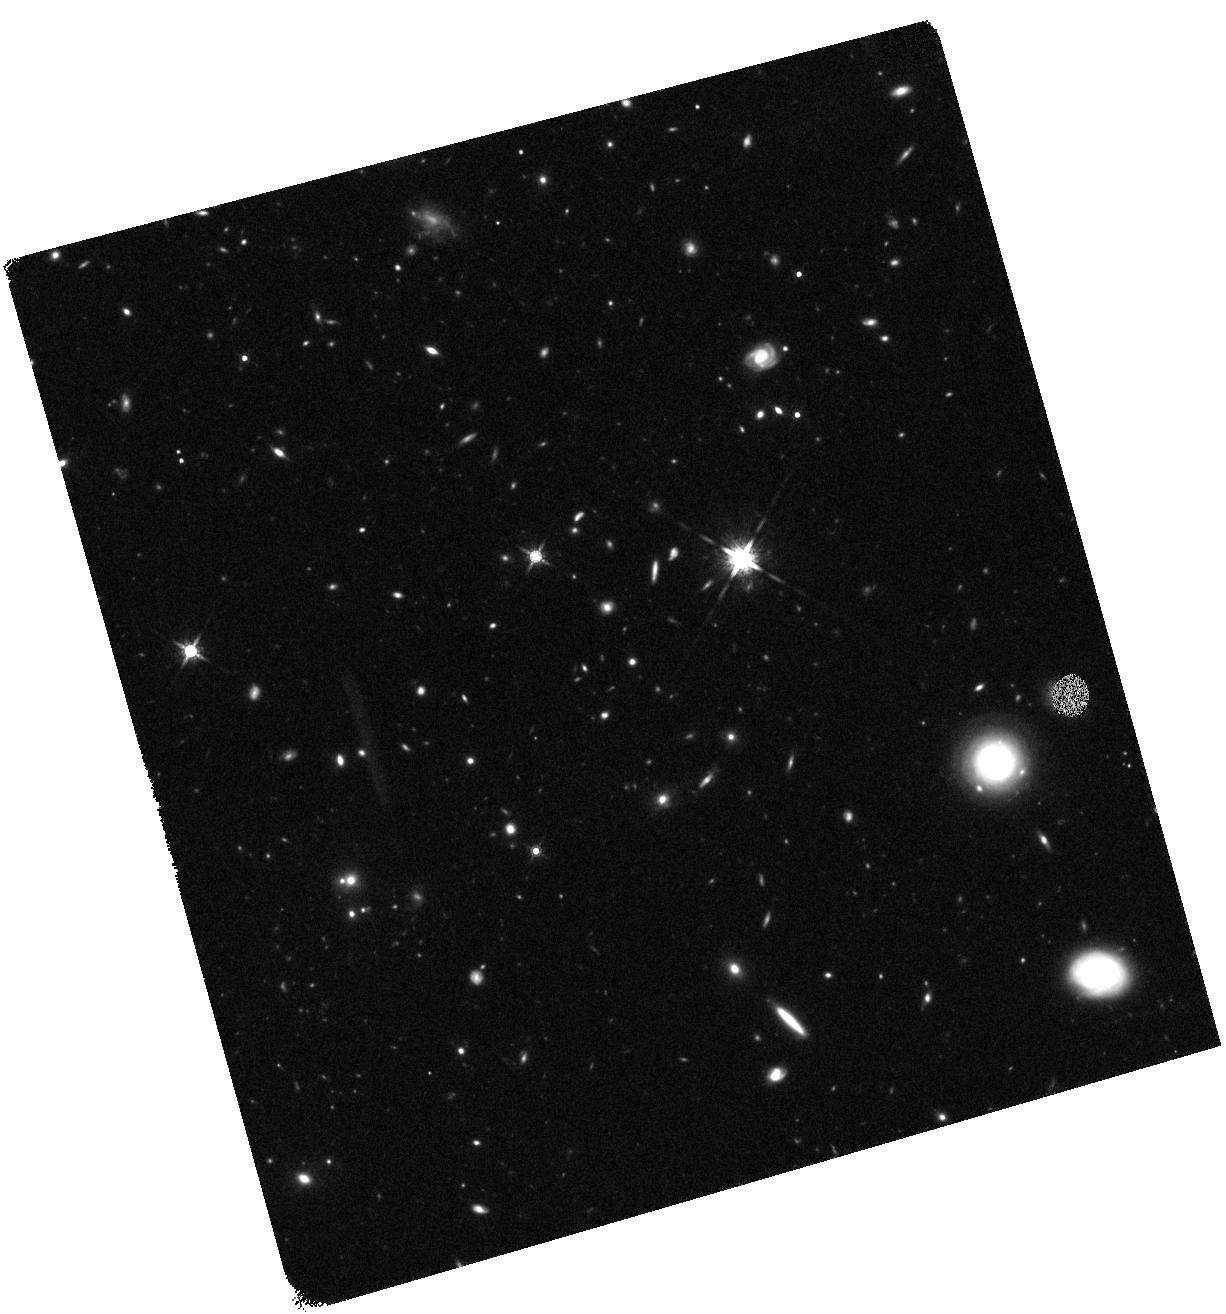
Target: BOOTES-LAE1-4
Instrument: WFC3/IR
Filter: F160W
Exposure: 41 min
Observation ID: hst_12224_04_wfc3_ir_f160w_ibi204

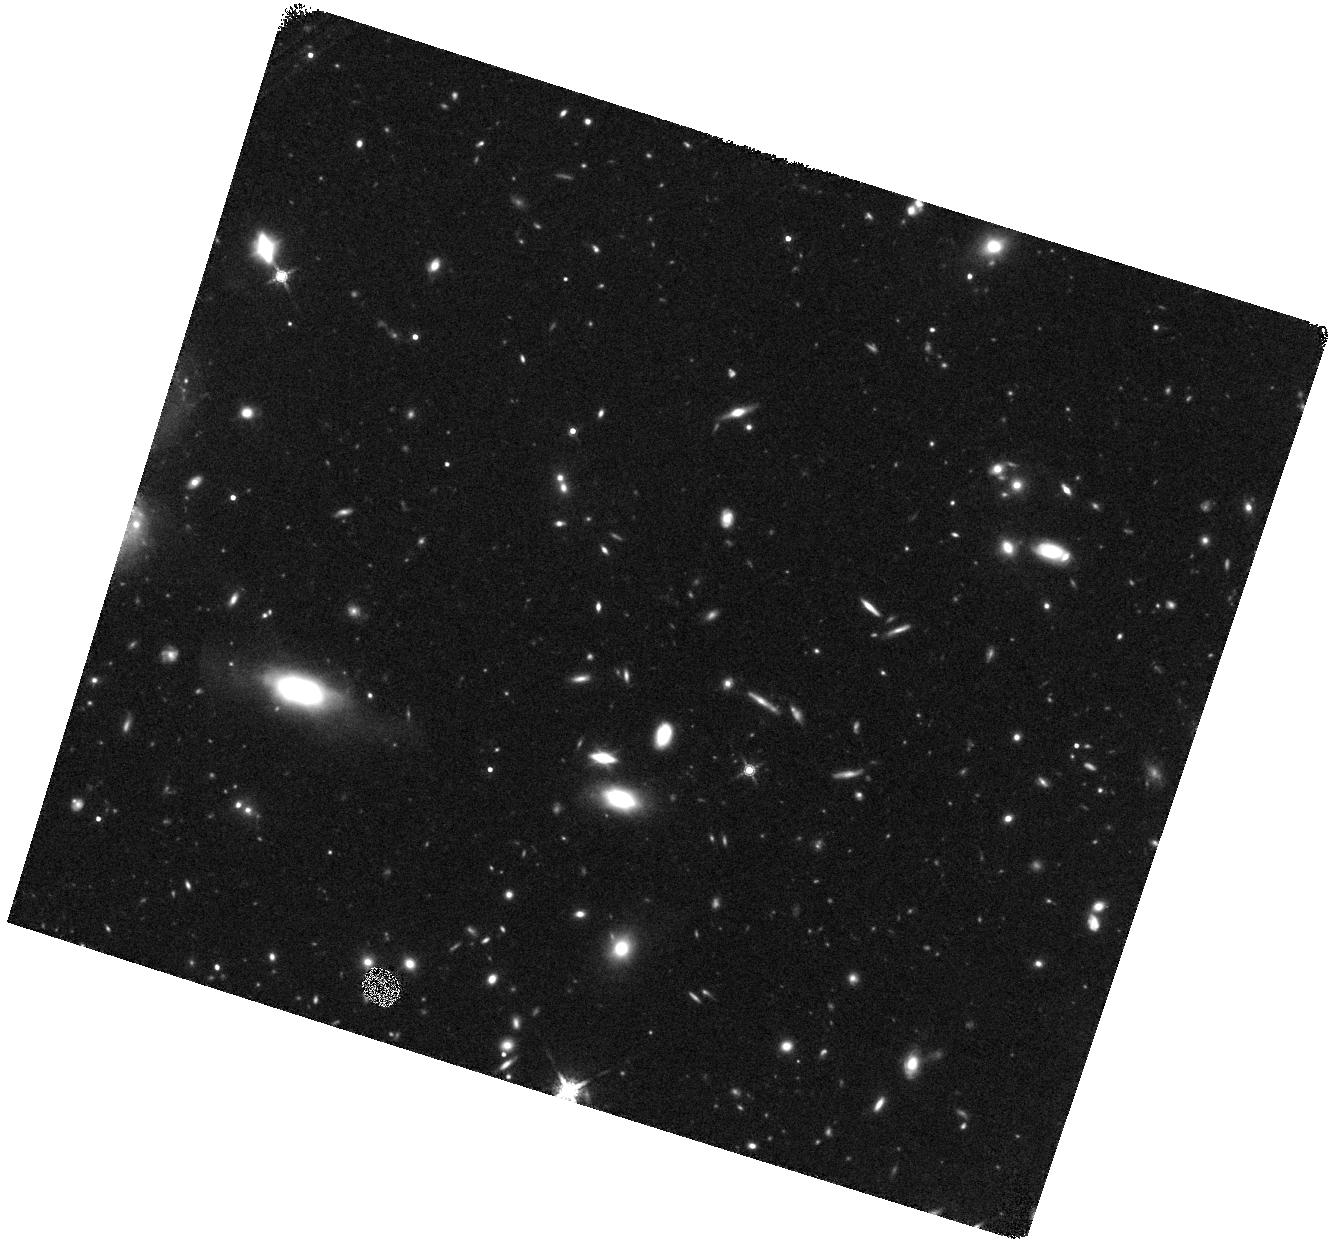
Target: BOOTES-LAE1-5
Instrument: WFC3/IR
Filter: F160W
Exposure: 41 min
Observation ID: hst_12224_05_wfc3_ir_f160w_ibi205

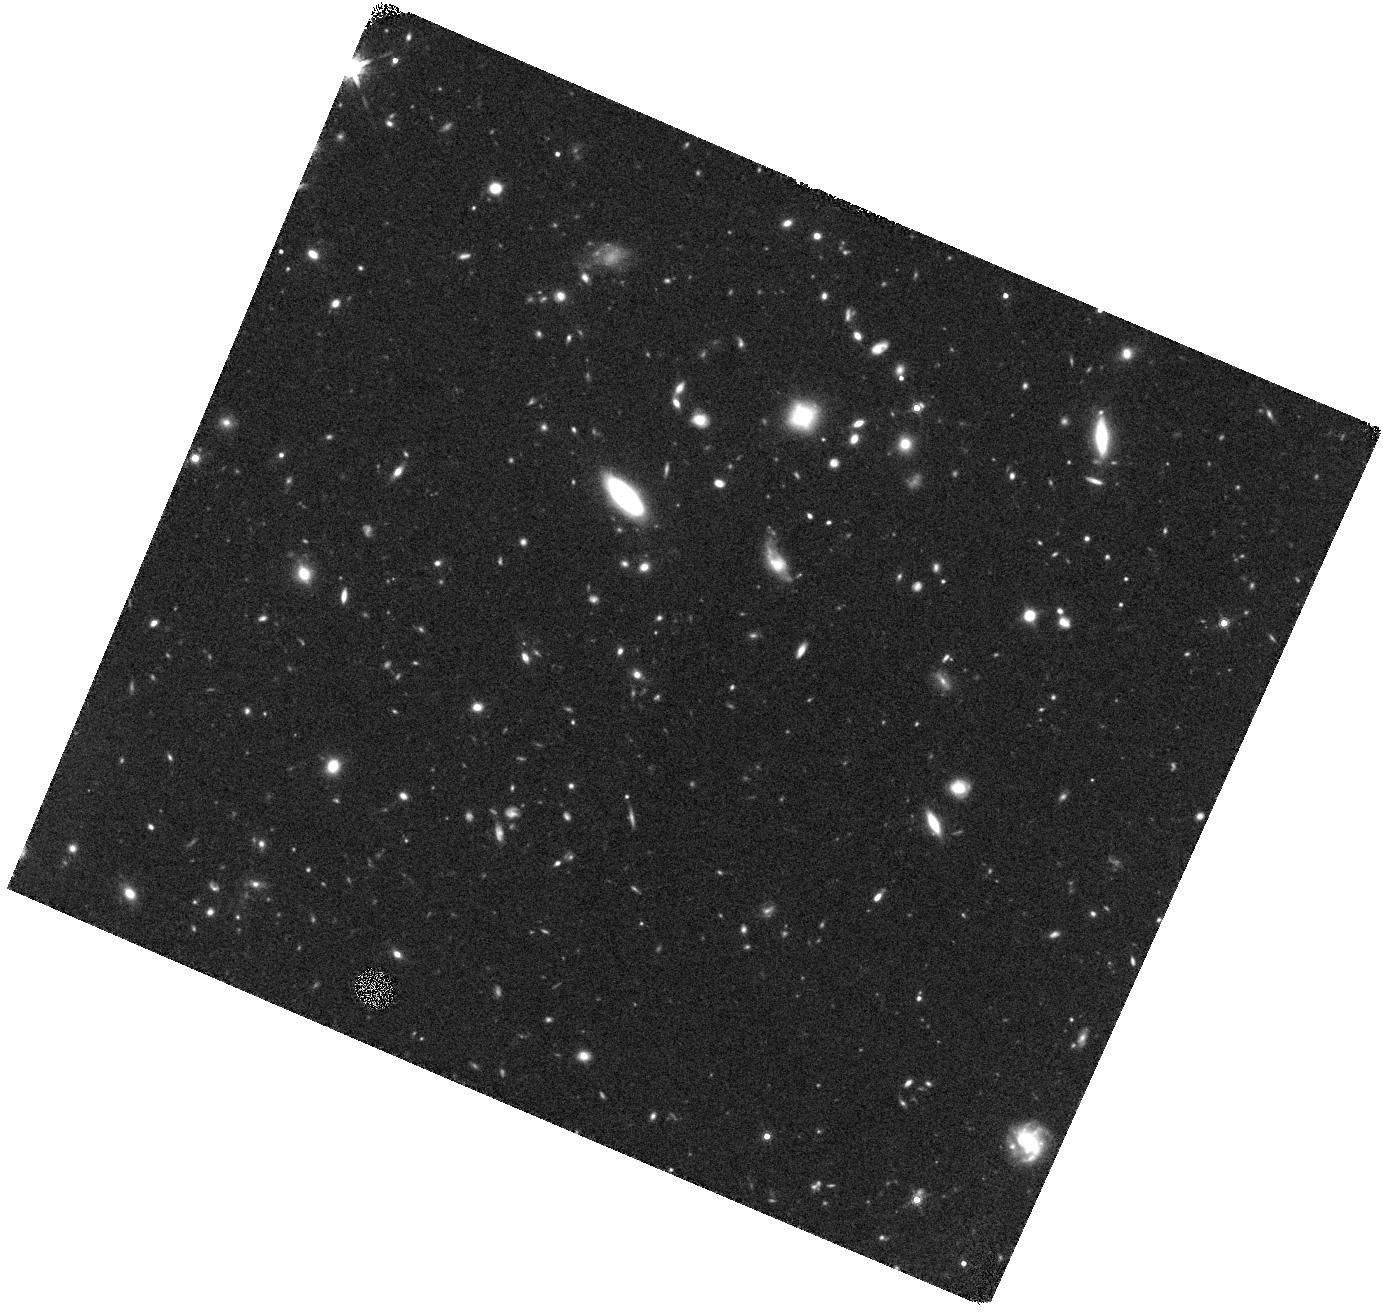
Target: BOOTES-LAE3-1
Instrument: WFC3/IR
Filter: F160W
Exposure: 41 min
Observation ID: hst_12224_06_wfc3_ir_f160w_ibi206

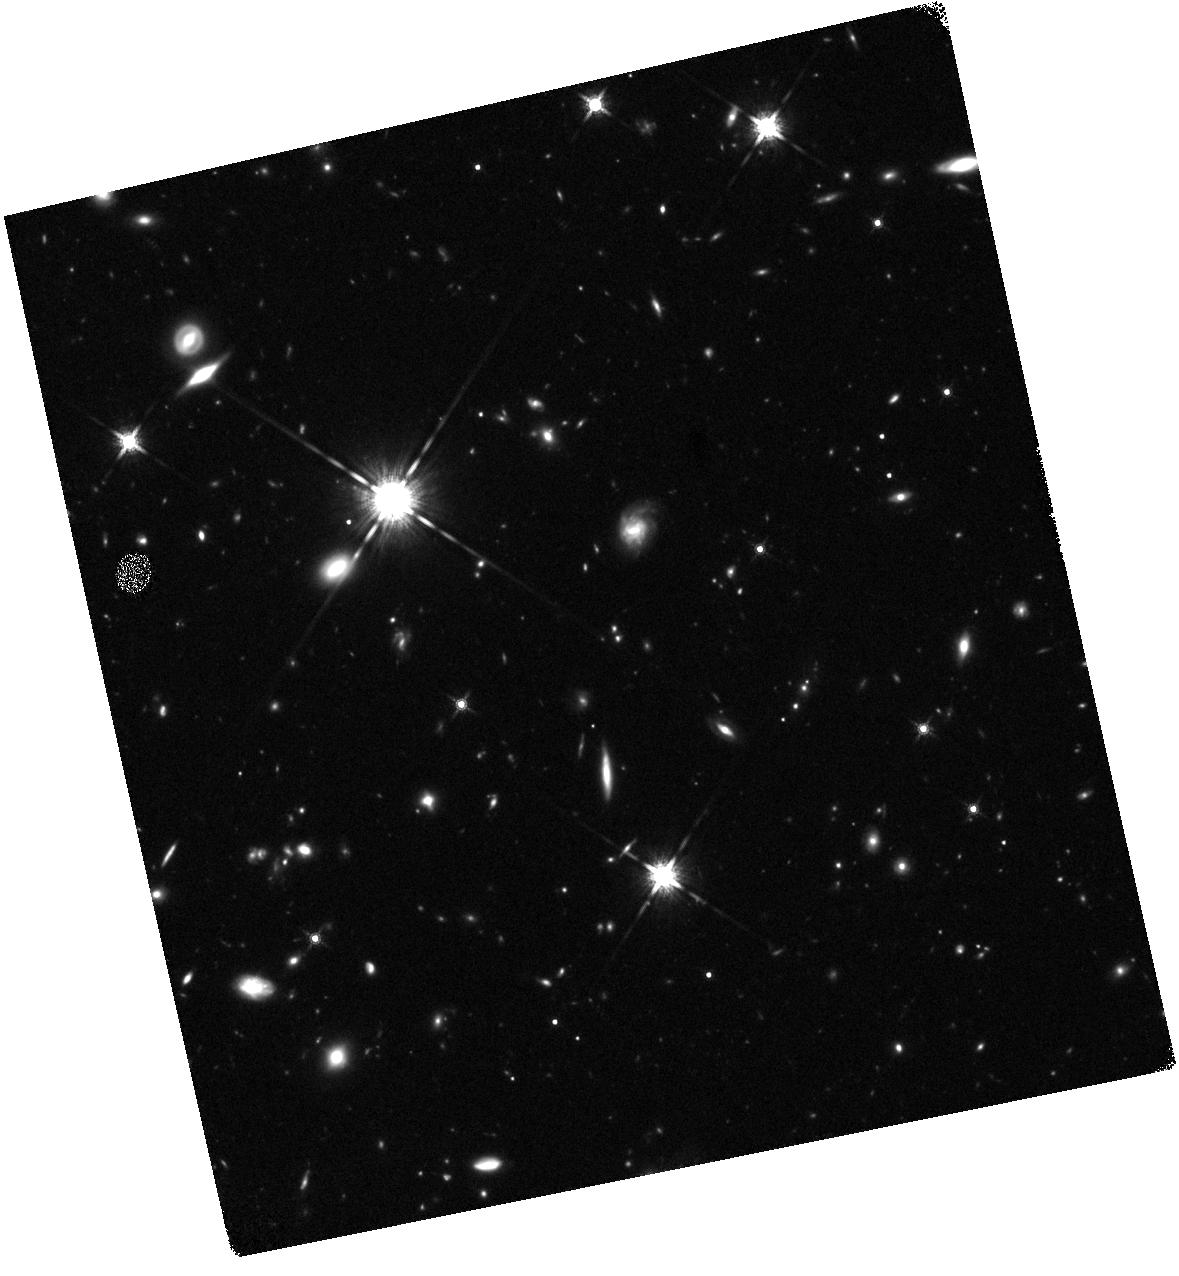
Target: HS1700-3
Instrument: WFC3/IR
Filter: F160W
Exposure: 44 min
Observation ID: hst_12224_11_wfc3_ir_f160w_ibi211

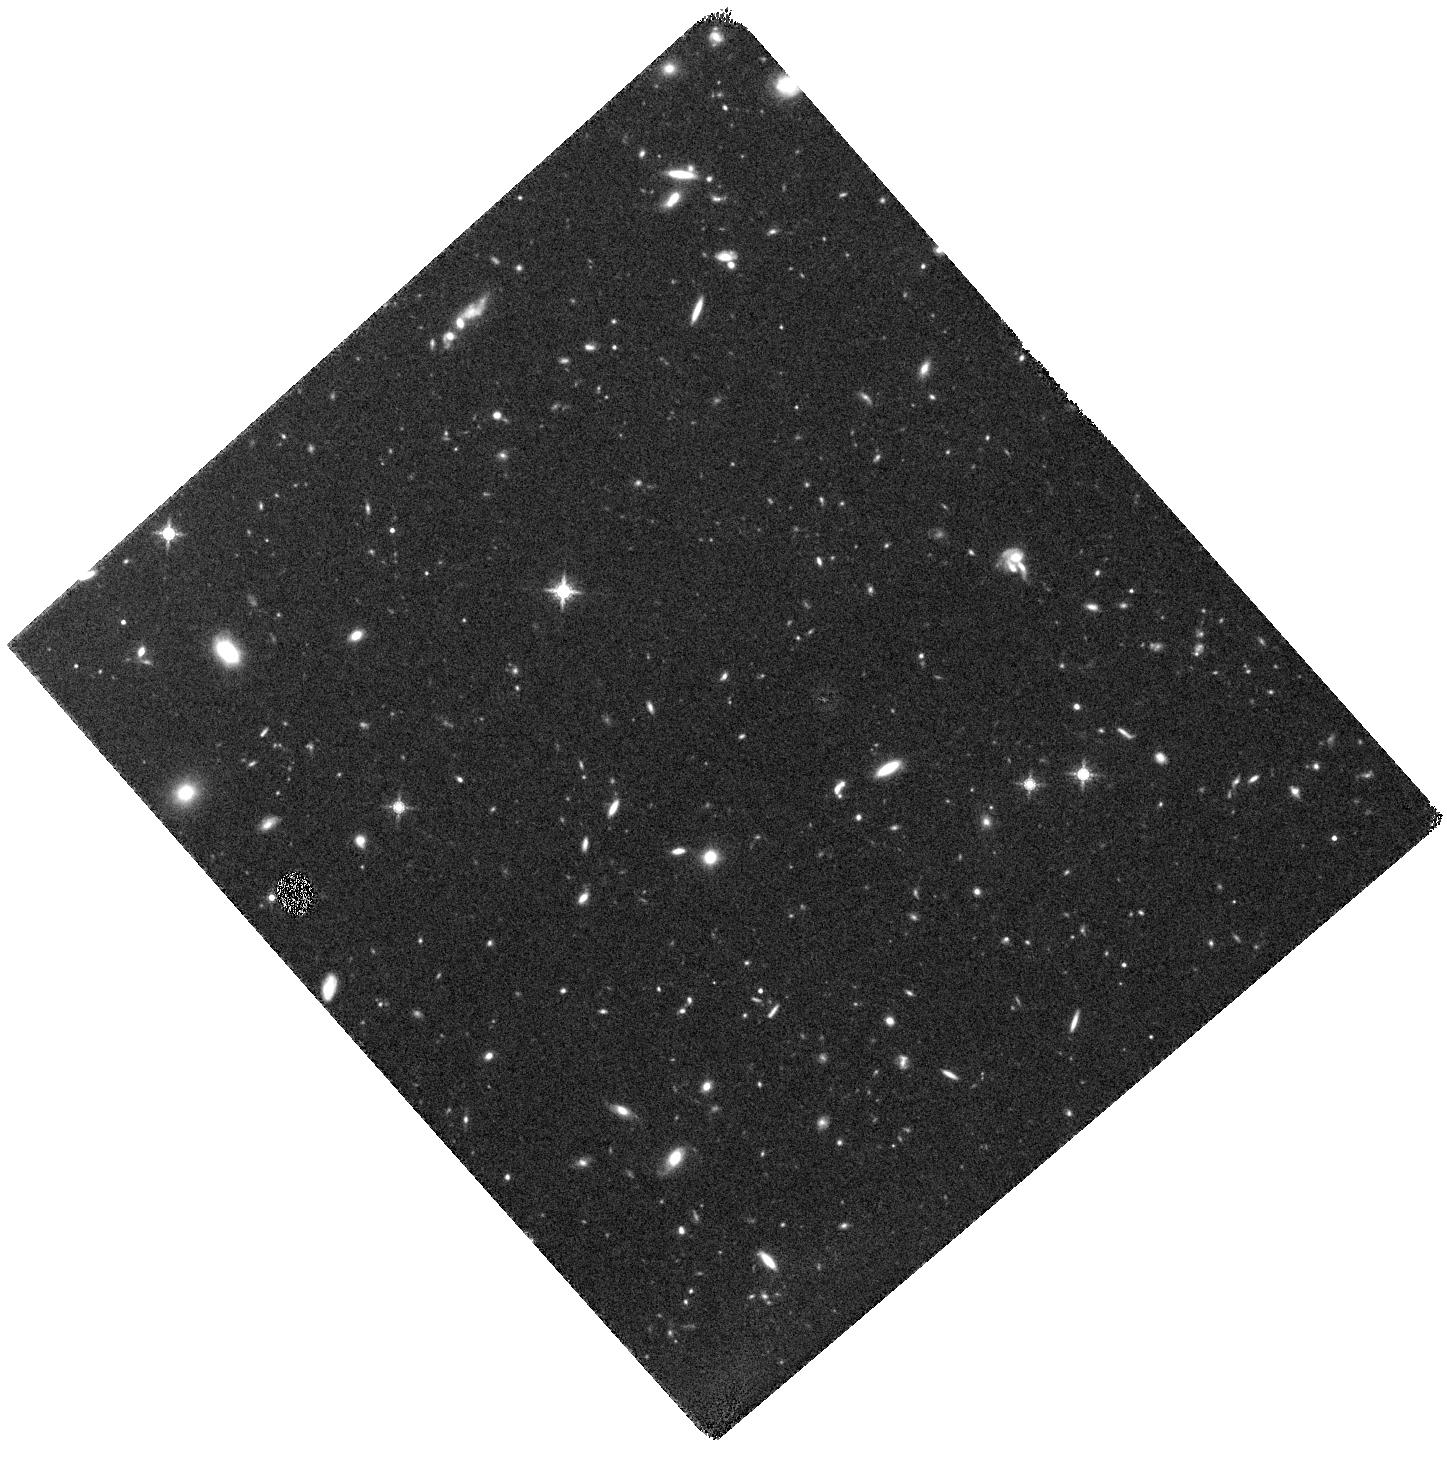
Target: BOOTES-LAE1-3
Instrument: WFC3/IR
Filter: F160W
Exposure: 41 min
Observation ID: hst_12224_03_wfc3_ir_f160w_ibi203

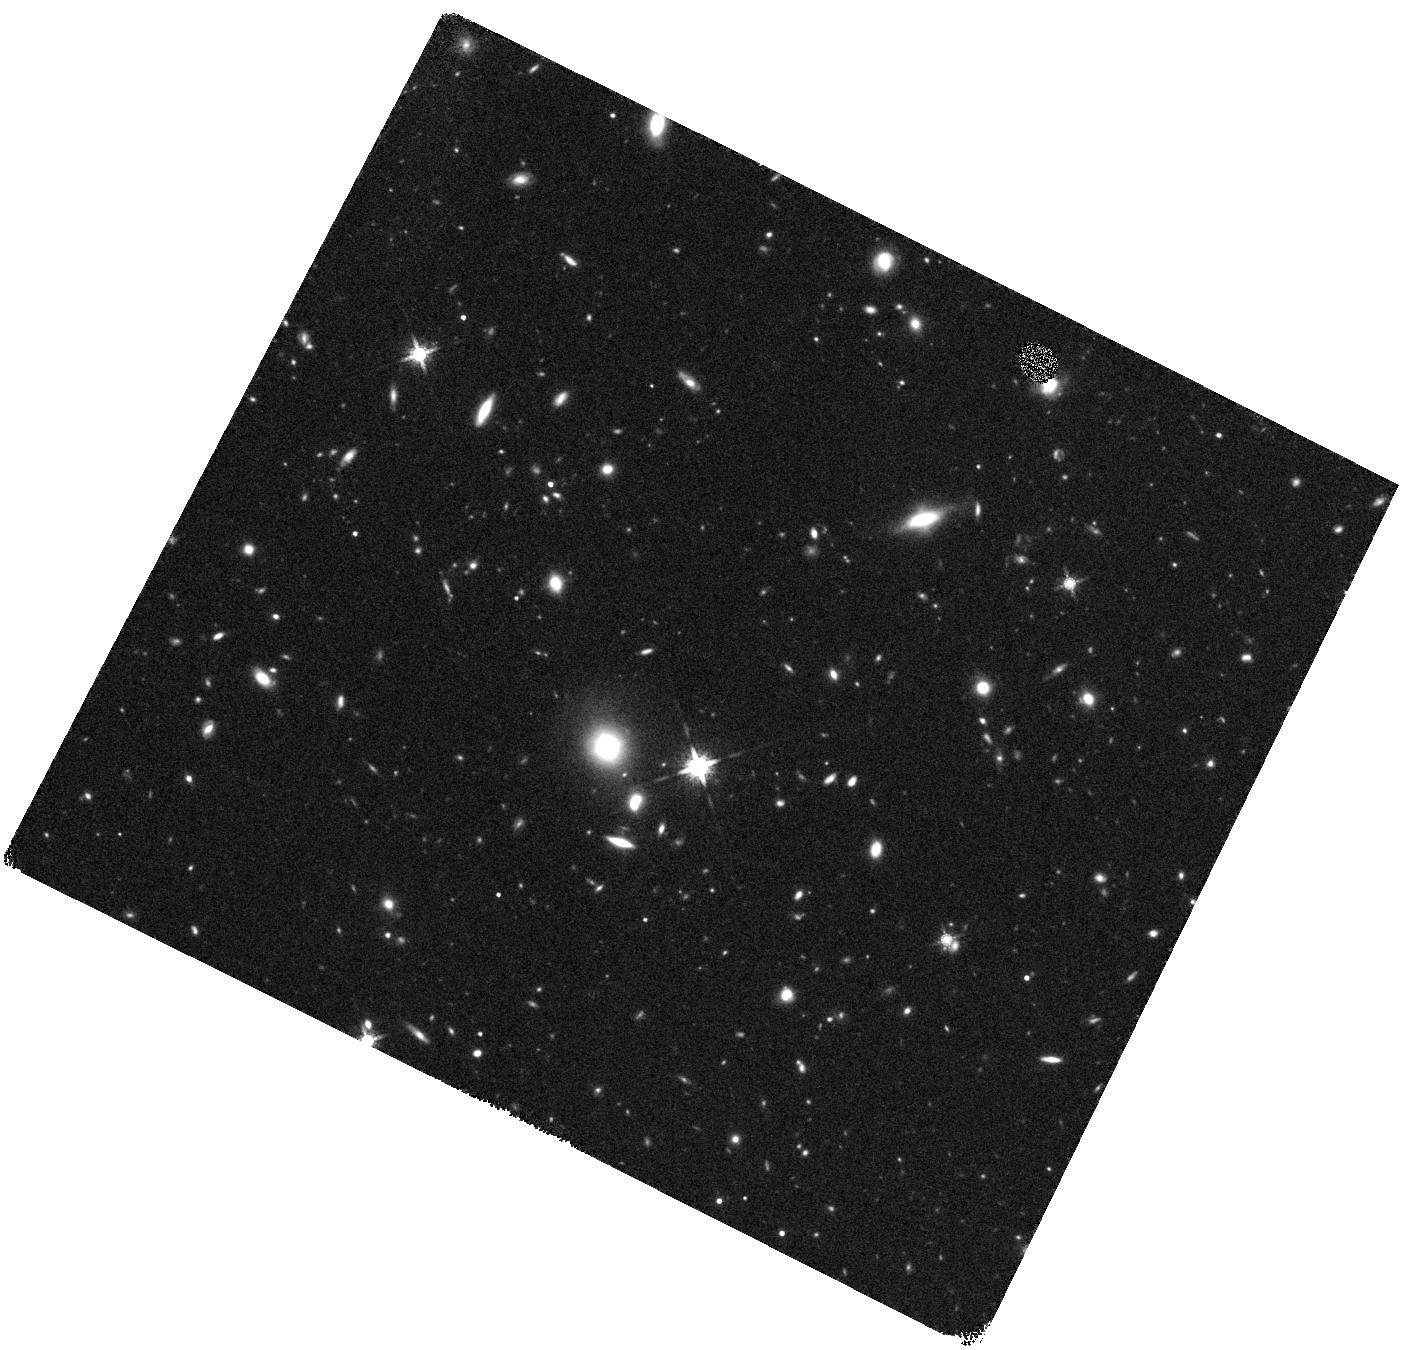
Target: BOOTES-LAE1-1
Instrument: WFC3/IR
Filter: F160W
Exposure: 41 min
Observation ID: hst_12224_01_wfc3_ir_f160w_ibi201

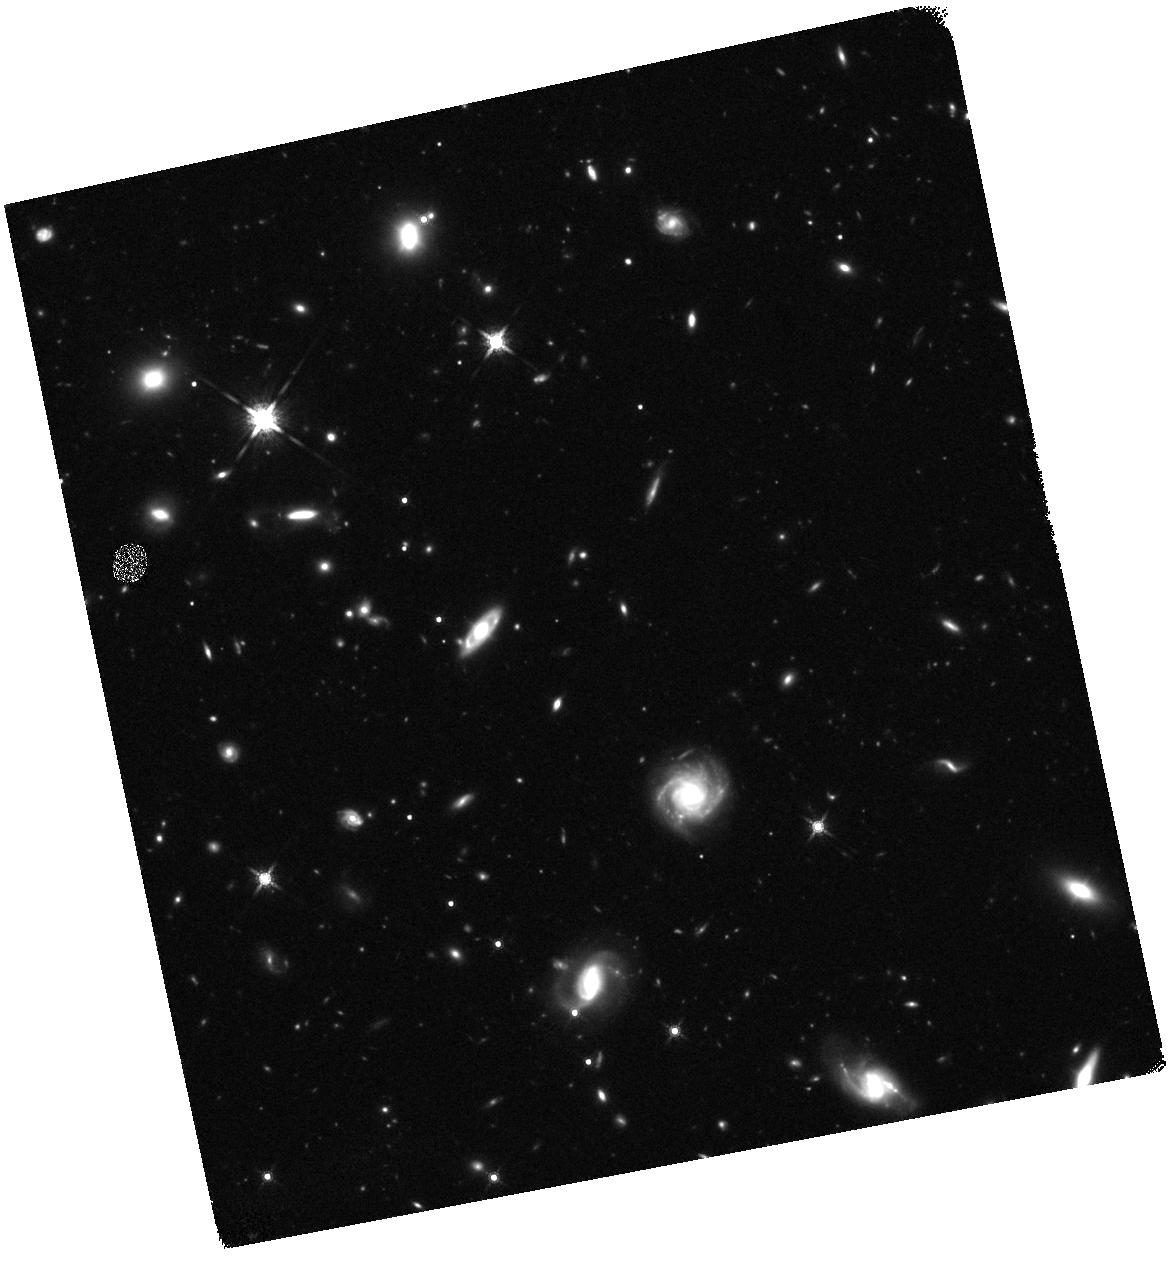
Target: HS1700-4
Instrument: WFC3/IR
Filter: F160W
Exposure: 44 min
Observation ID: hst_12224_12_wfc3_ir_f160w_ibi212

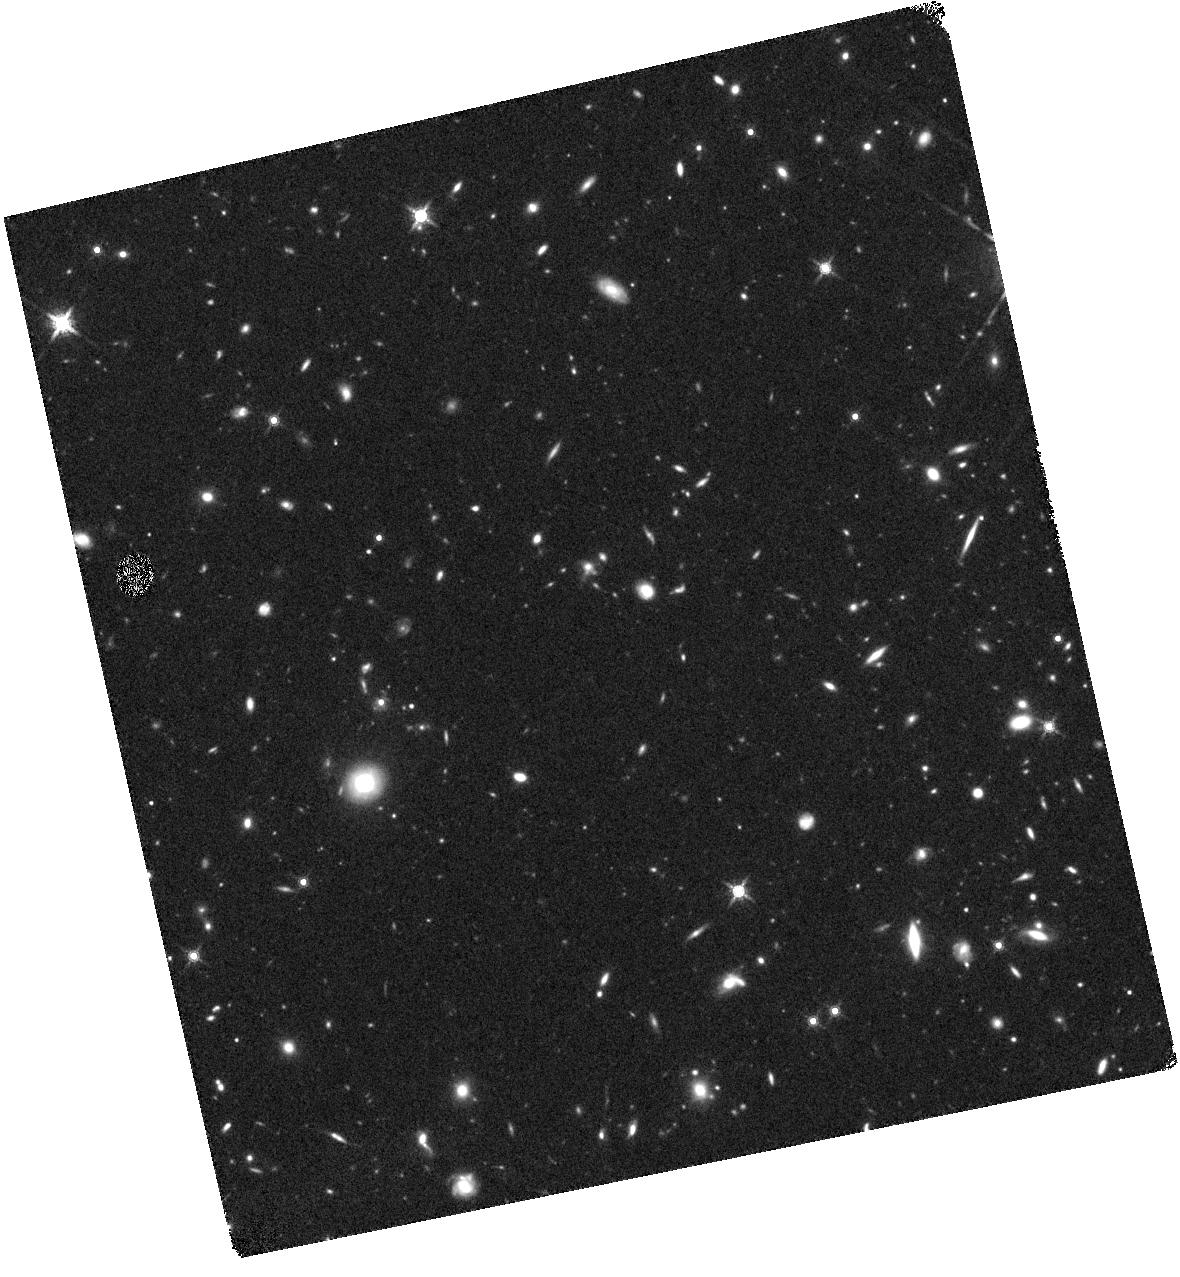
Target: HS1700-1
Instrument: WFC3/IR
Filter: F160W
Exposure: 44 min
Observation ID: hst_12224_09_wfc3_ir_f160w_ibi209

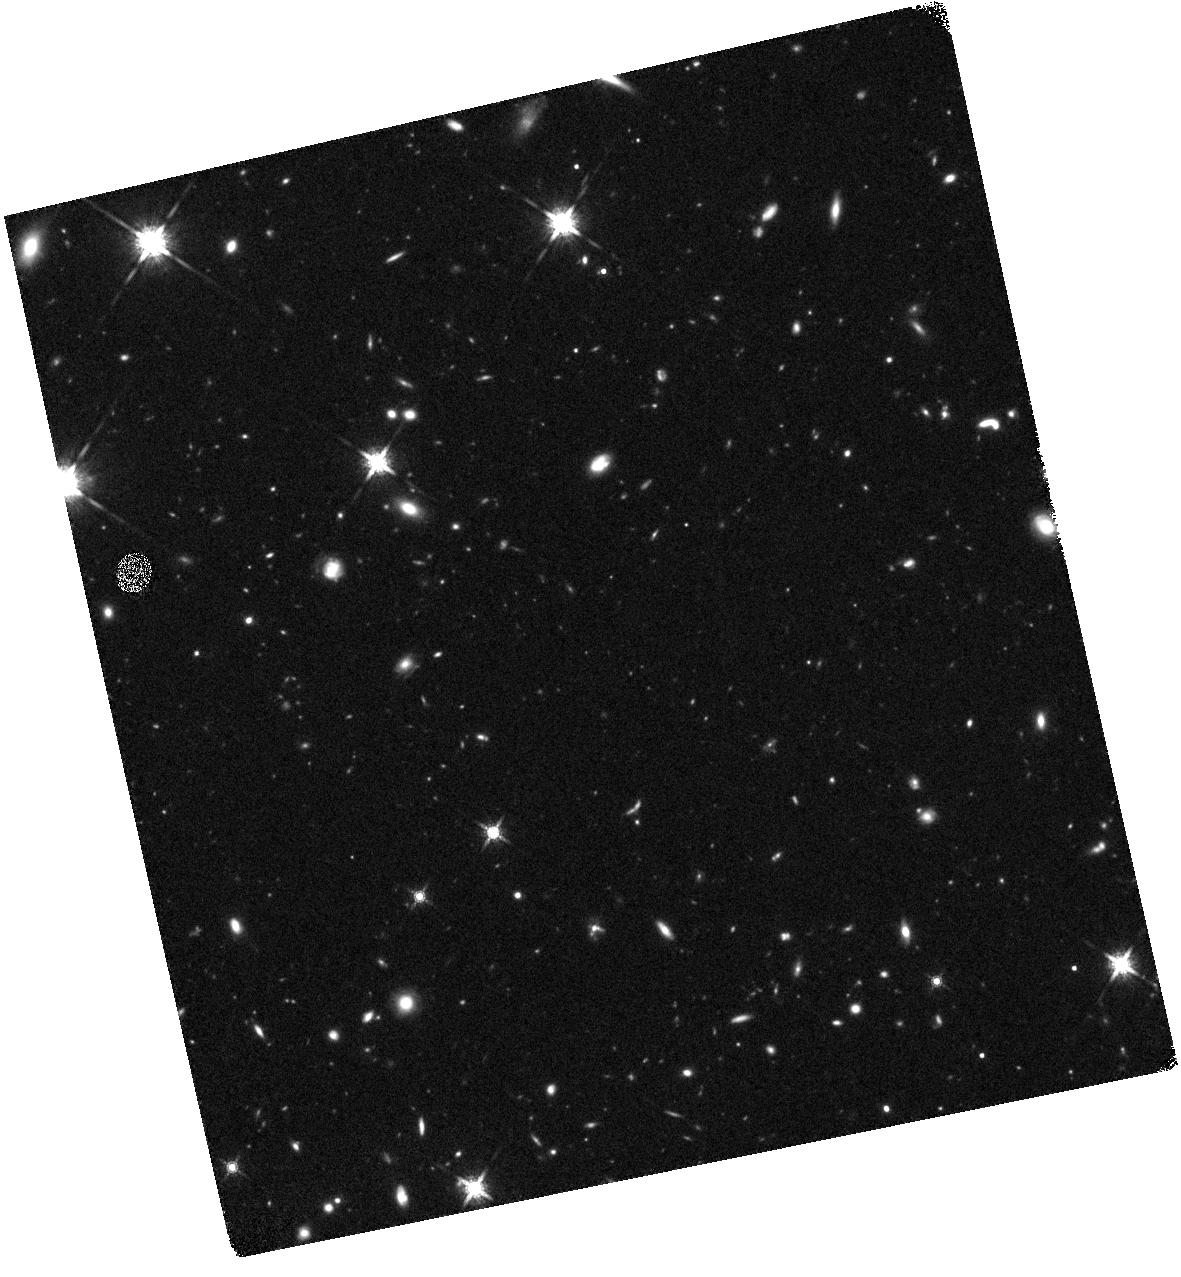
Target: HS1700-2
Instrument: WFC3/IR
Filter: F160W
Exposure: 44 min
Observation ID: hst_12224_10_wfc3_ir_f160w_ibi210

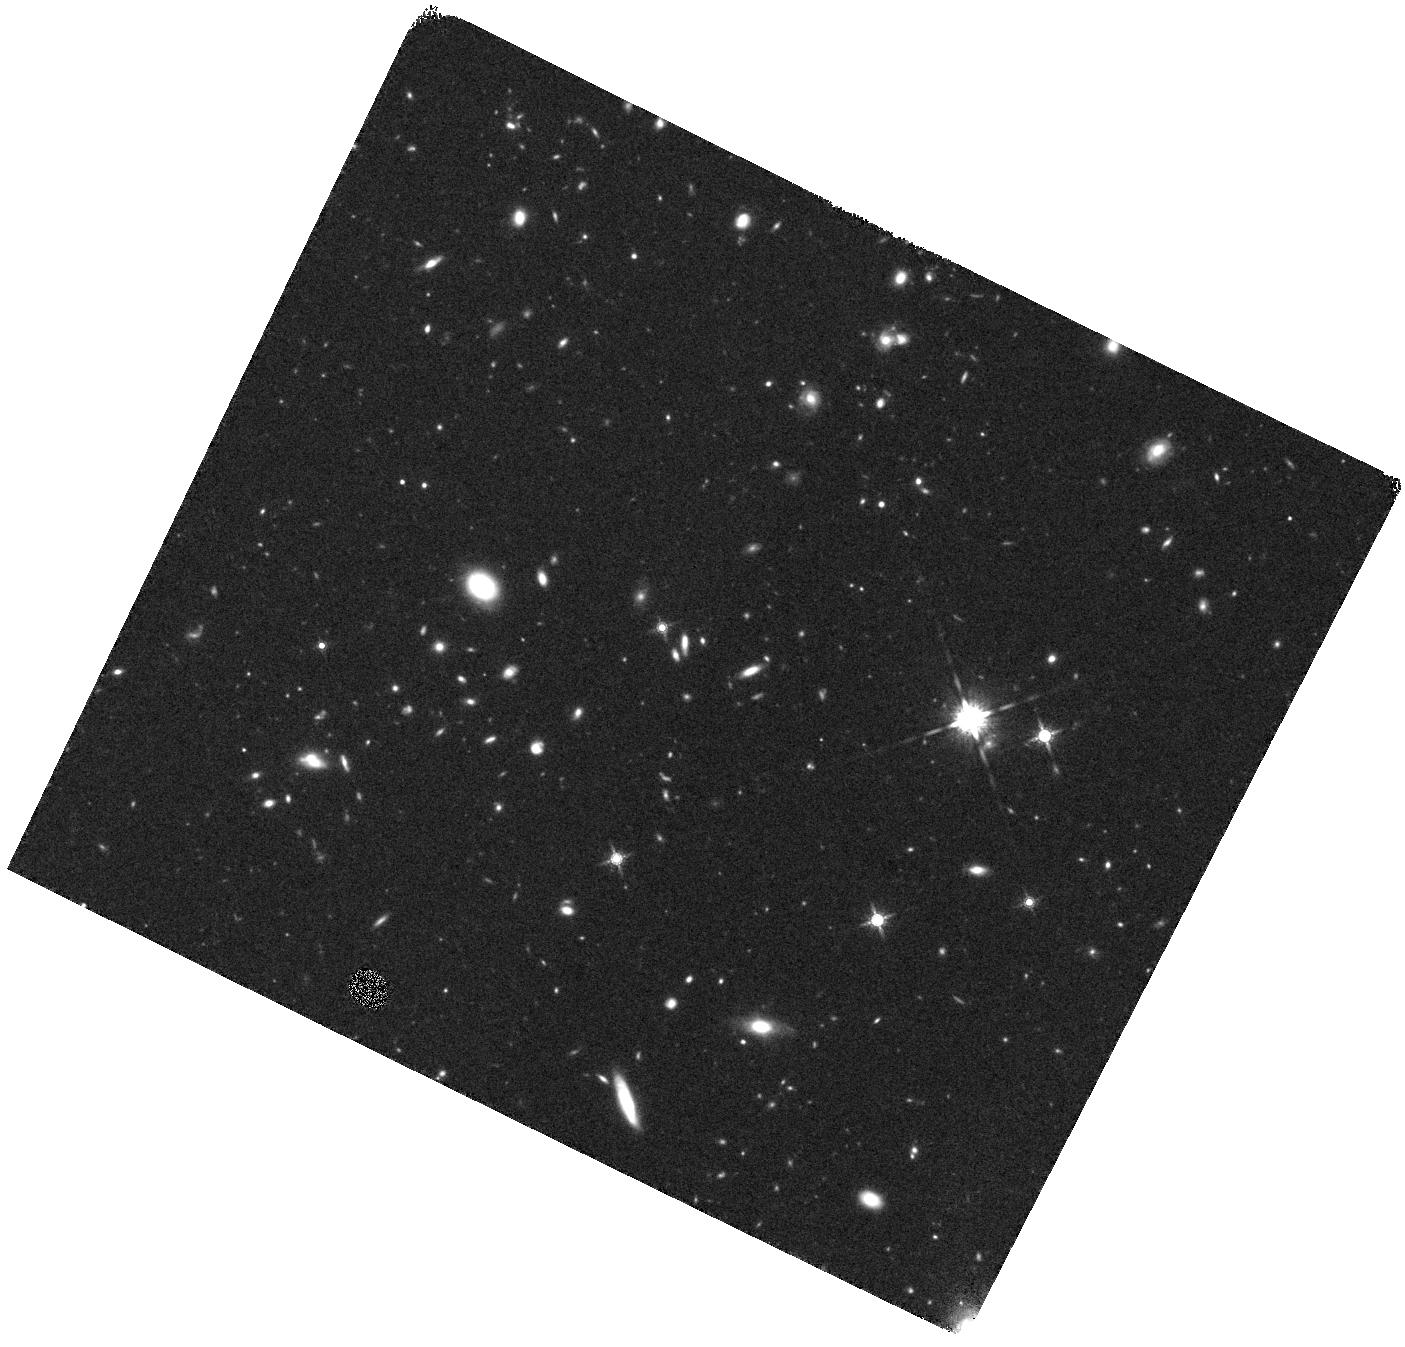
Target: BOOTES-LAE3-2
Instrument: WFC3/IR
Filter: F160W
Exposure: 41 min
Observation ID: hst_12224_07_wfc3_ir_f160w_ibi207

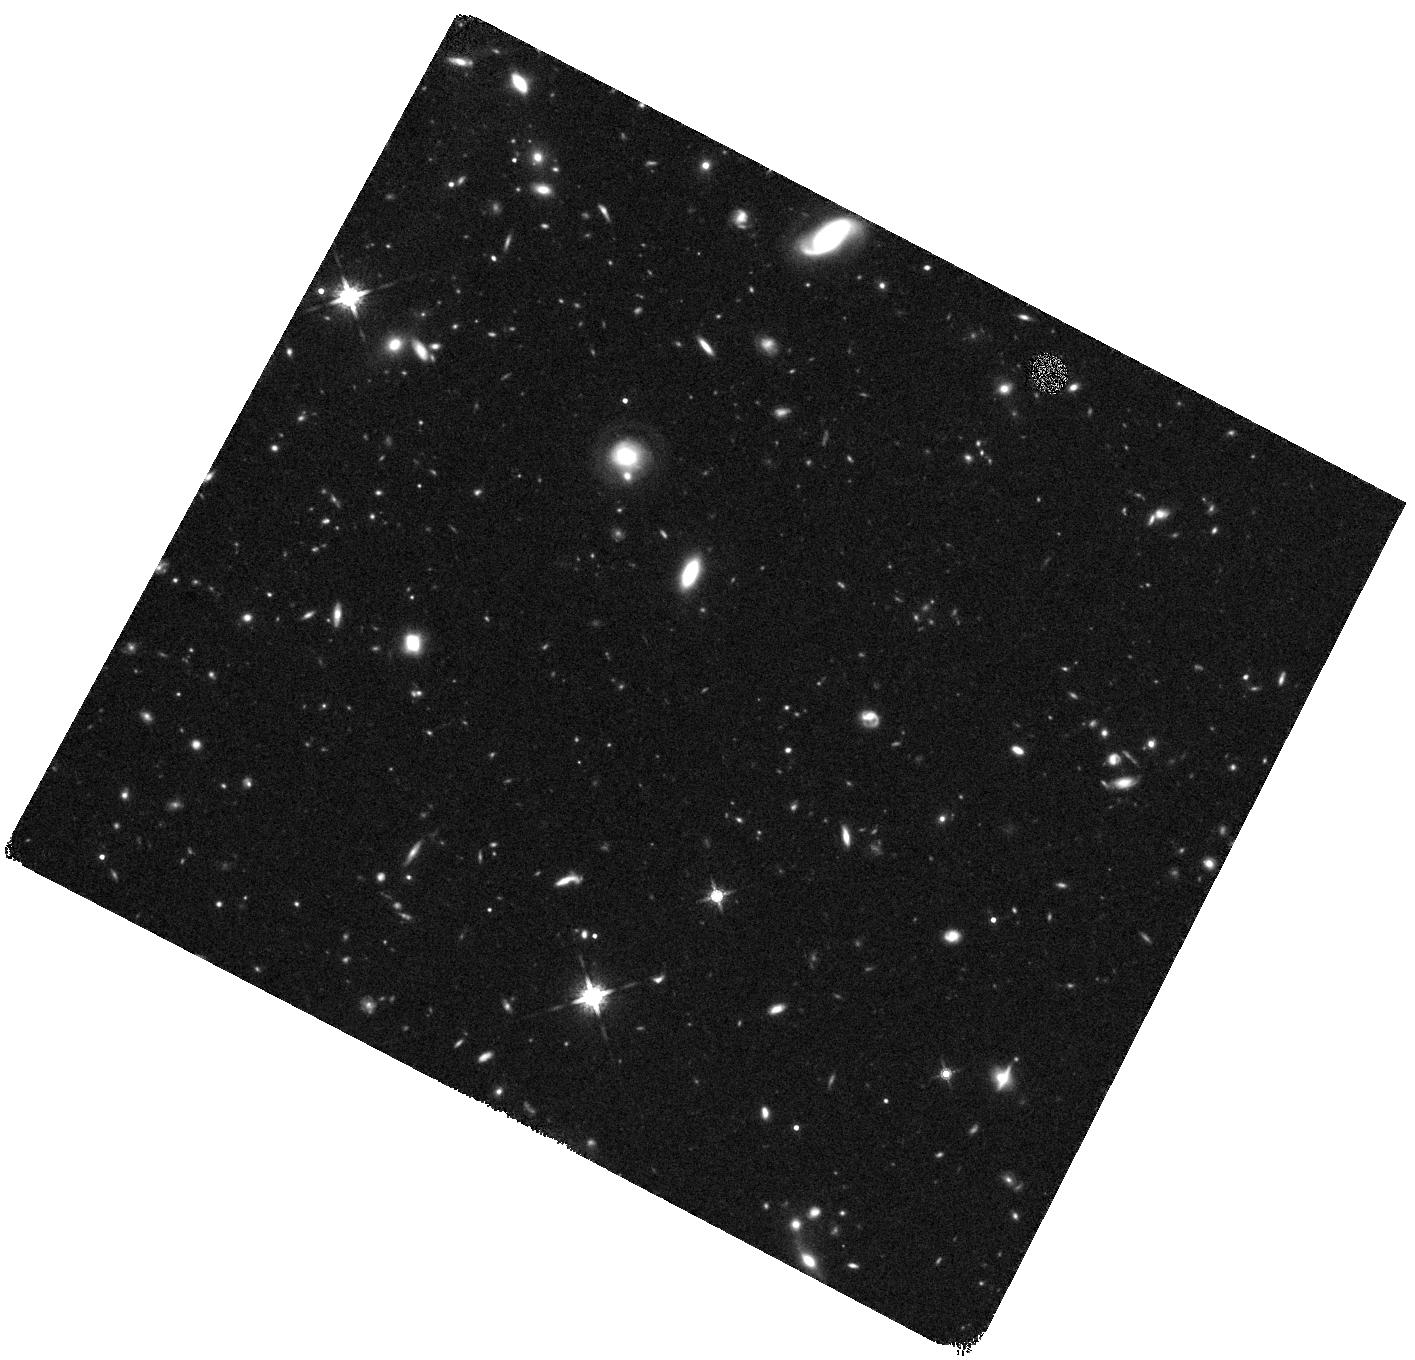
Target: BOOTES-LAE3-3
Instrument: WFC3/IR
Filter: F160W
Exposure: 41 min
Observation ID: hst_12224_08_wfc3_ir_f160w_ibi208

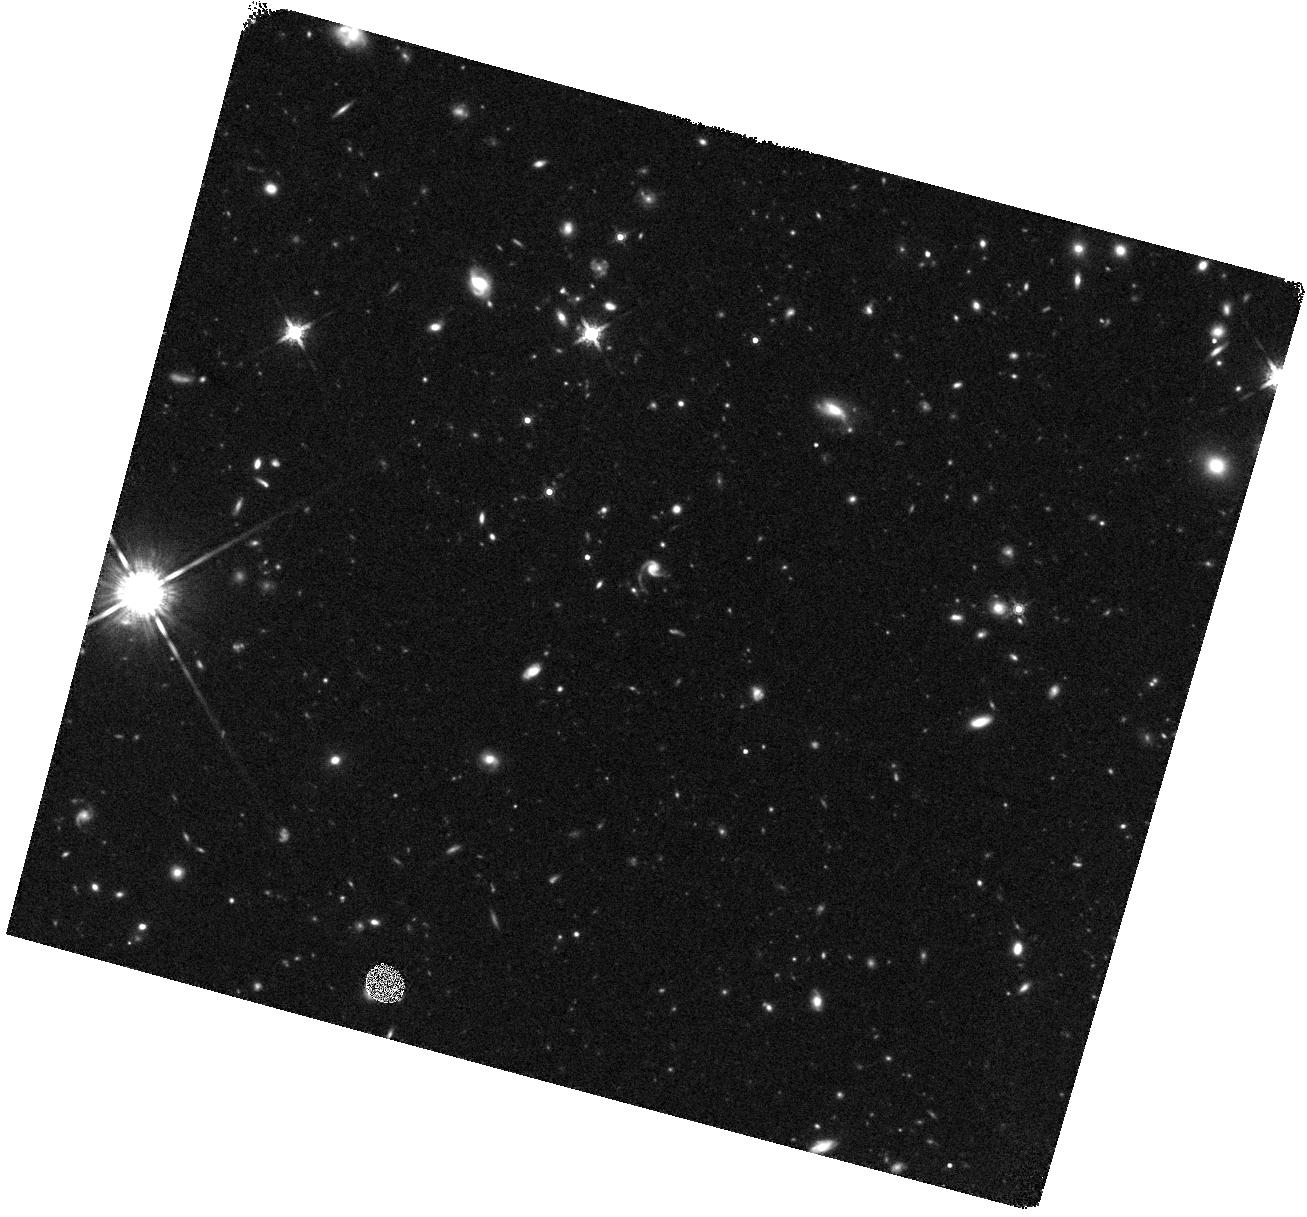
Target: BOOTES-LAE1-2
Instrument: WFC3/IR
Filter: F160W
Exposure: 41 min
Observation ID: hst_12224_02_wfc3_ir_f160w_ibi202

Measuring the Stellar Populations of Individual Lyman Alpha Emitters During the Epoch of Peak Star Formation (PI: Reddy, Naveen A.)

Selecting galaxies by their strong Lyman-alpha emission provides a powerful means of probing the reionization epoch and the faint/low-mass galaxies that dominate star formation at high redshift. Yet, our understanding of high-redshift Lyman-alpha emitters (LAEs) has lagged behind that of other well-studied populations (e.g., Lyman break galaxies) due to their continuum faintness and the shifting of age/mass-sensitive features into the near-IR where the high terrestrial background inhibits deep observations. All existing studies of LAEs at z>2 have used stacked optical and/or Spitzer infrared data to discern their median properties, but the actual distributions of ages, reddenings, and stellar masses for these populations are poorly characterized. To fill this glaring gap in the observations and advance our understanding of this important population, we propose WFC3/IR+F160W imaging of fields where we have conducted a survey of low redshift (z~1.9) Lyman-alpha emitters (LAEs), in order to measure their ages and stellar masses at an epoch where such observations directly probe the age-sensitive Balmer/4000 AA breaks. The targeted sample will include 45-50 spectroscopically confirmed LAEs at z=1.7-2.1 and roughly twice as many candidates, making it the largest sample of homogeneously selected LAEs with individual measurements of the ages, masses, and dust extinction. With these data we will (1) carefully take into account the age-dependence of the extinction curve to make robust comparisons between LAEs and continuum-selected galaxies at the same redshifts; (2) combine clustering and stellar mass measurements to infer the duty cycles of LAEs and determine if they are triggered in the presence of large-scale structures; and (3) quantify the importance of the LAE phase at different galaxy luminosity and mass scales, over a large dynamic range in these properties. An economical investment of just 12 orbits will allow us to accomplish these goals, and remains the only hope of efficiently studying such low luminosity high-redshift galaxies in the near-IR prior to the JWST-era.